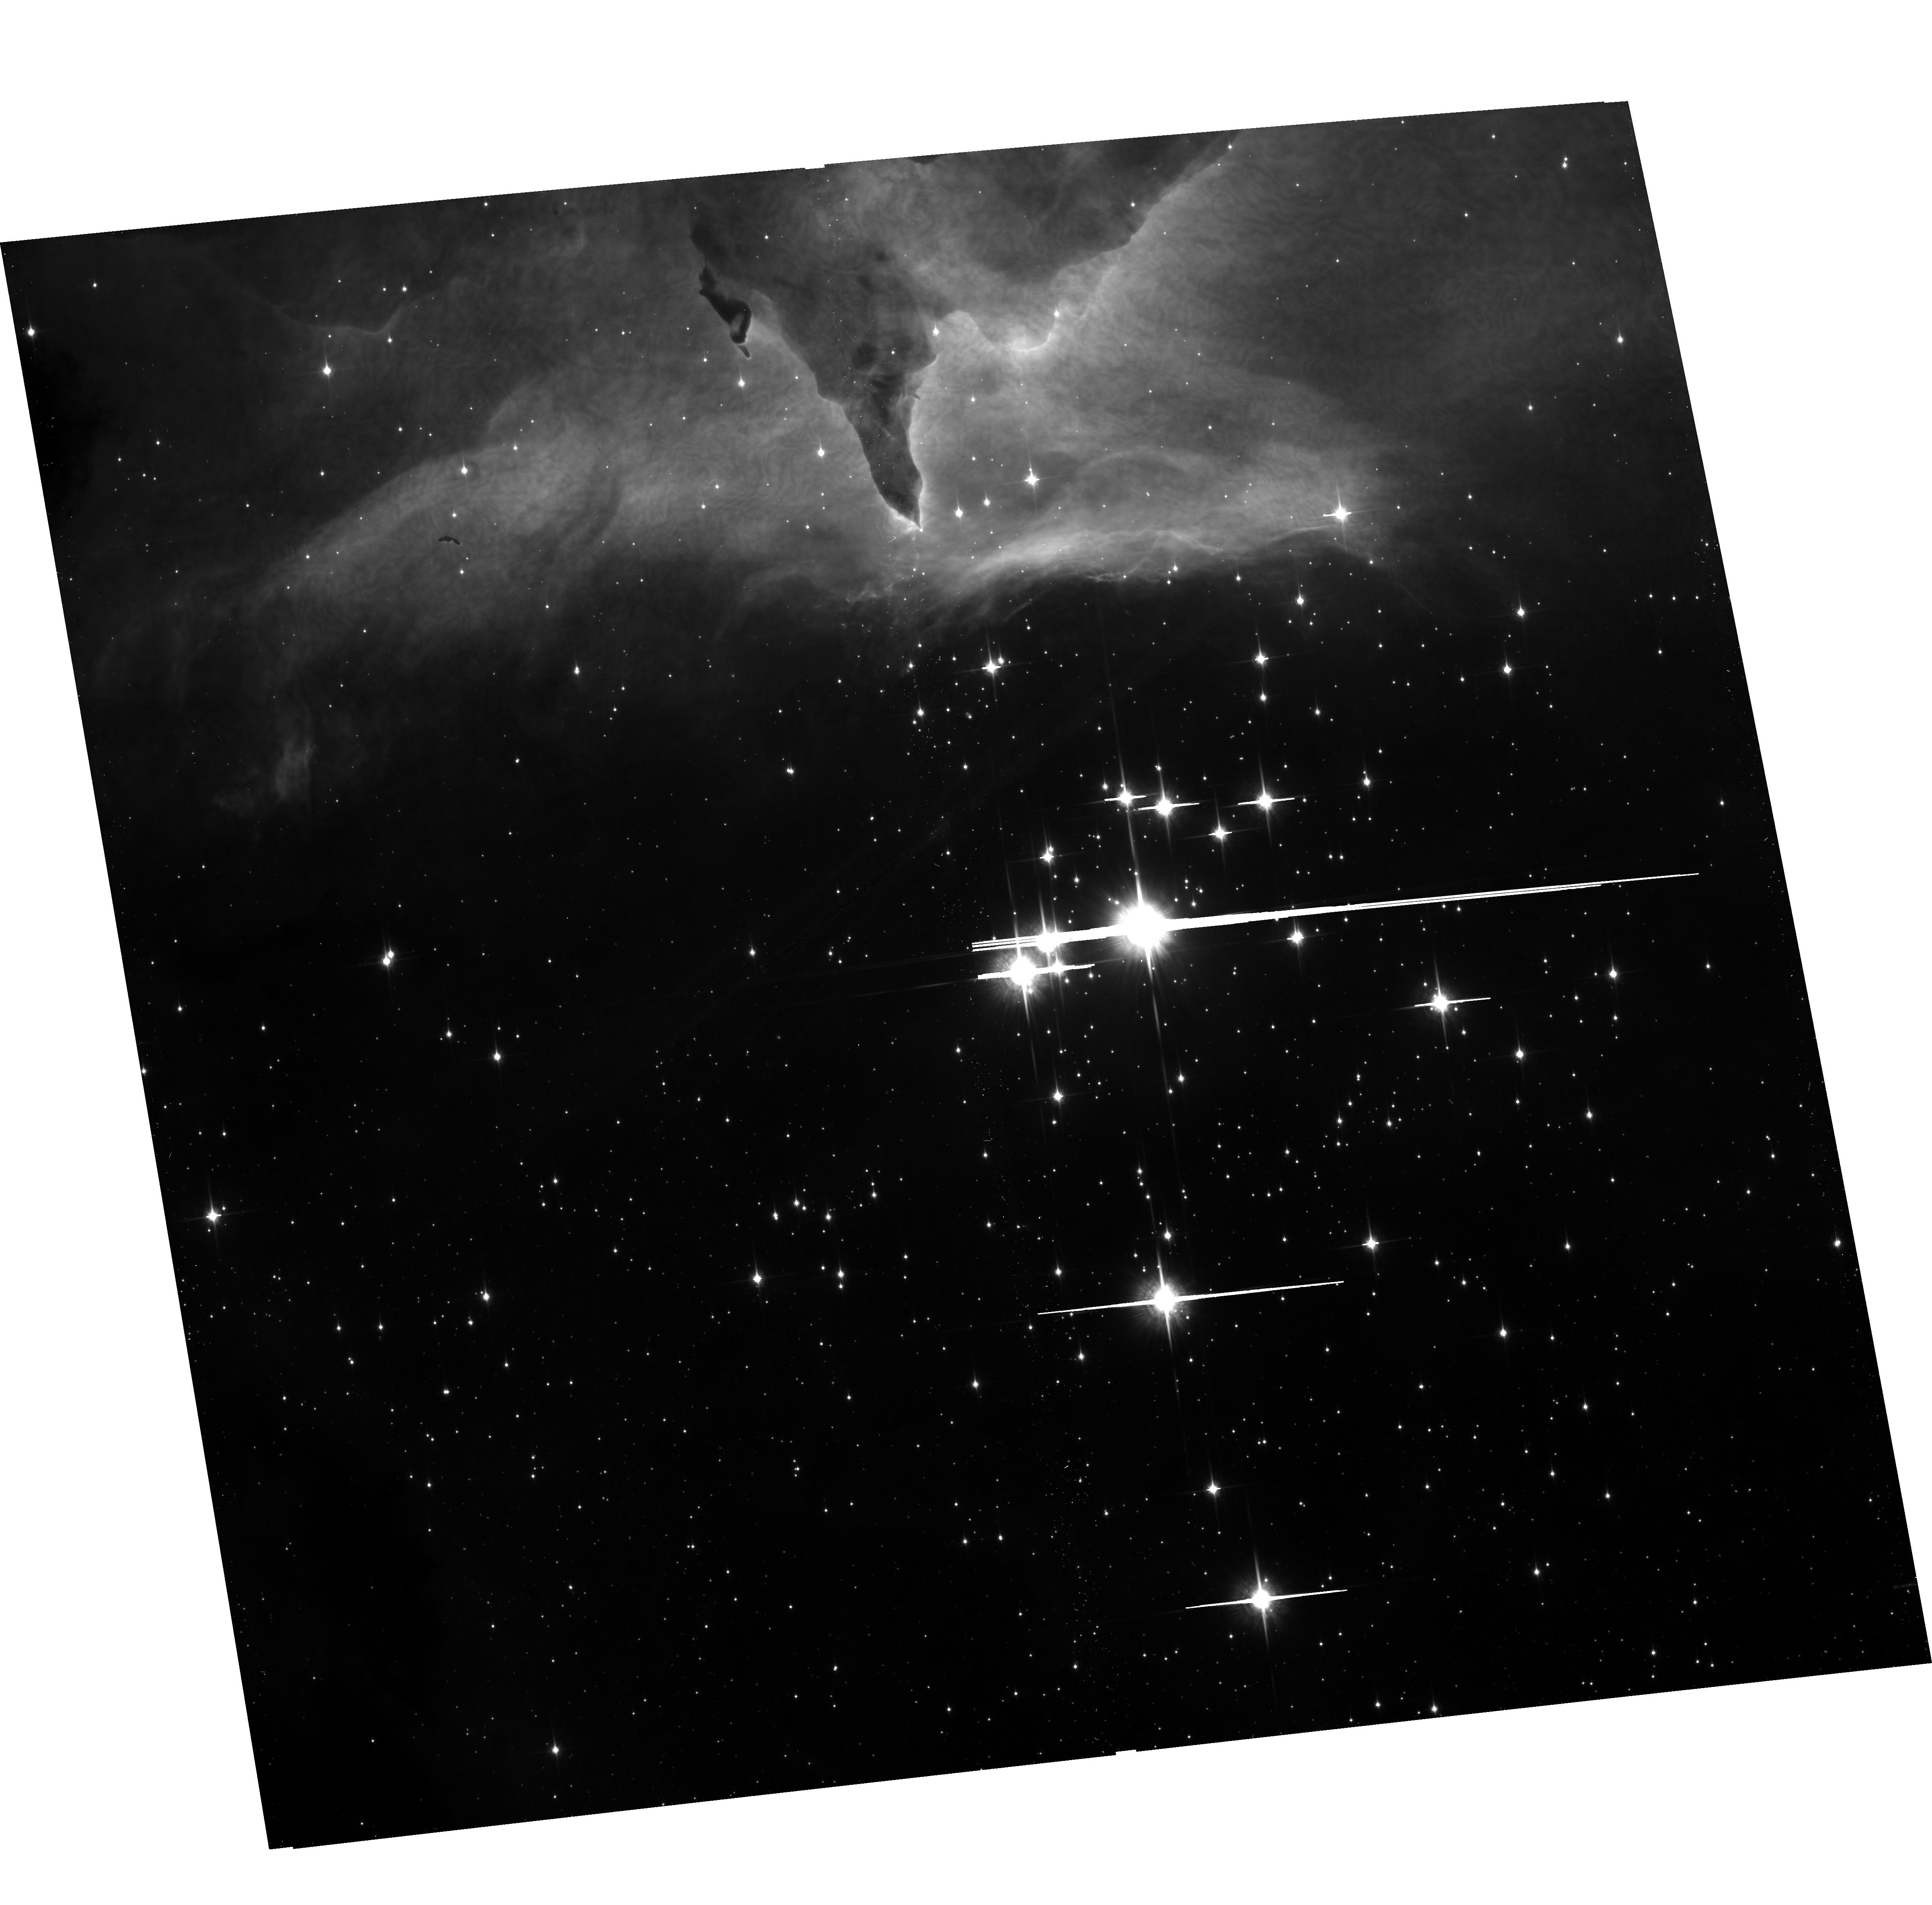
Target: PISMIS24
Instrument: ACS/WFC
Filter: F850LP
Exposure: 11 min
Observation ID: hst_10602_a6_acs_wfc_f850lp_j9eua6

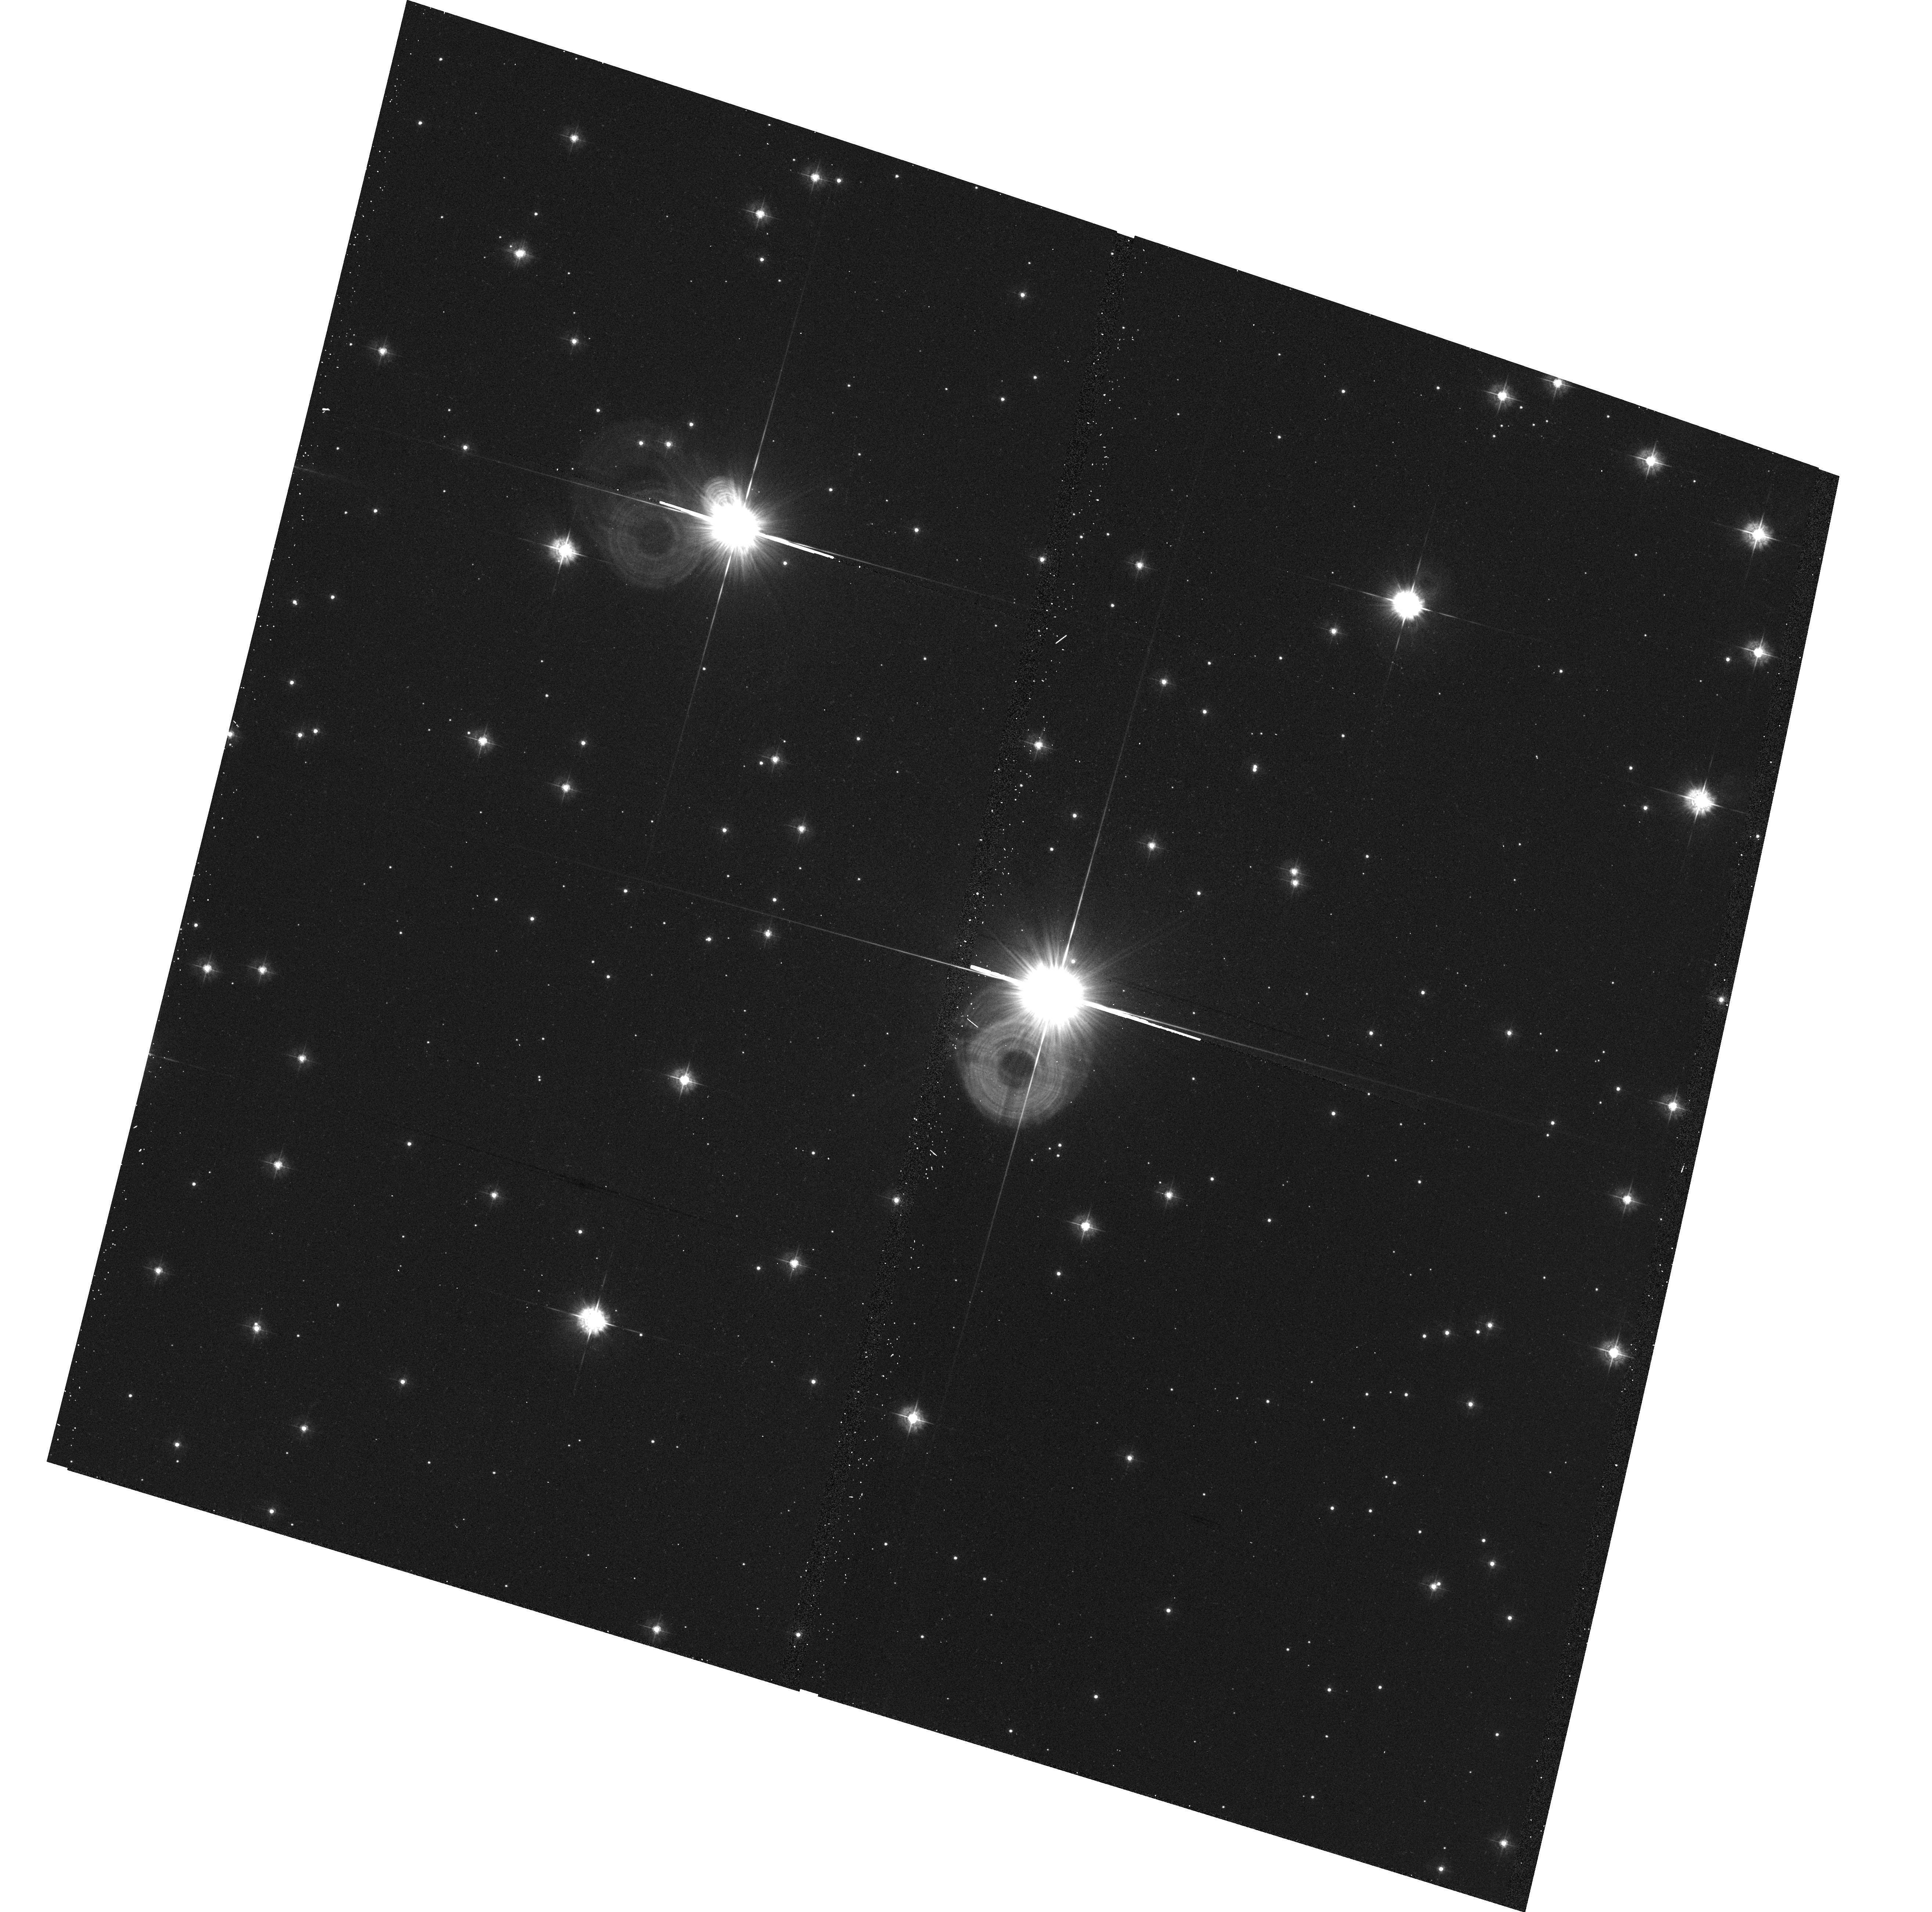
Target: HD64568
Instrument: ACS/WFC
Filter: F435W
Exposure: 7 min
Observation ID: hst_10602_a7_acs_wfc_f435w_j9eua7

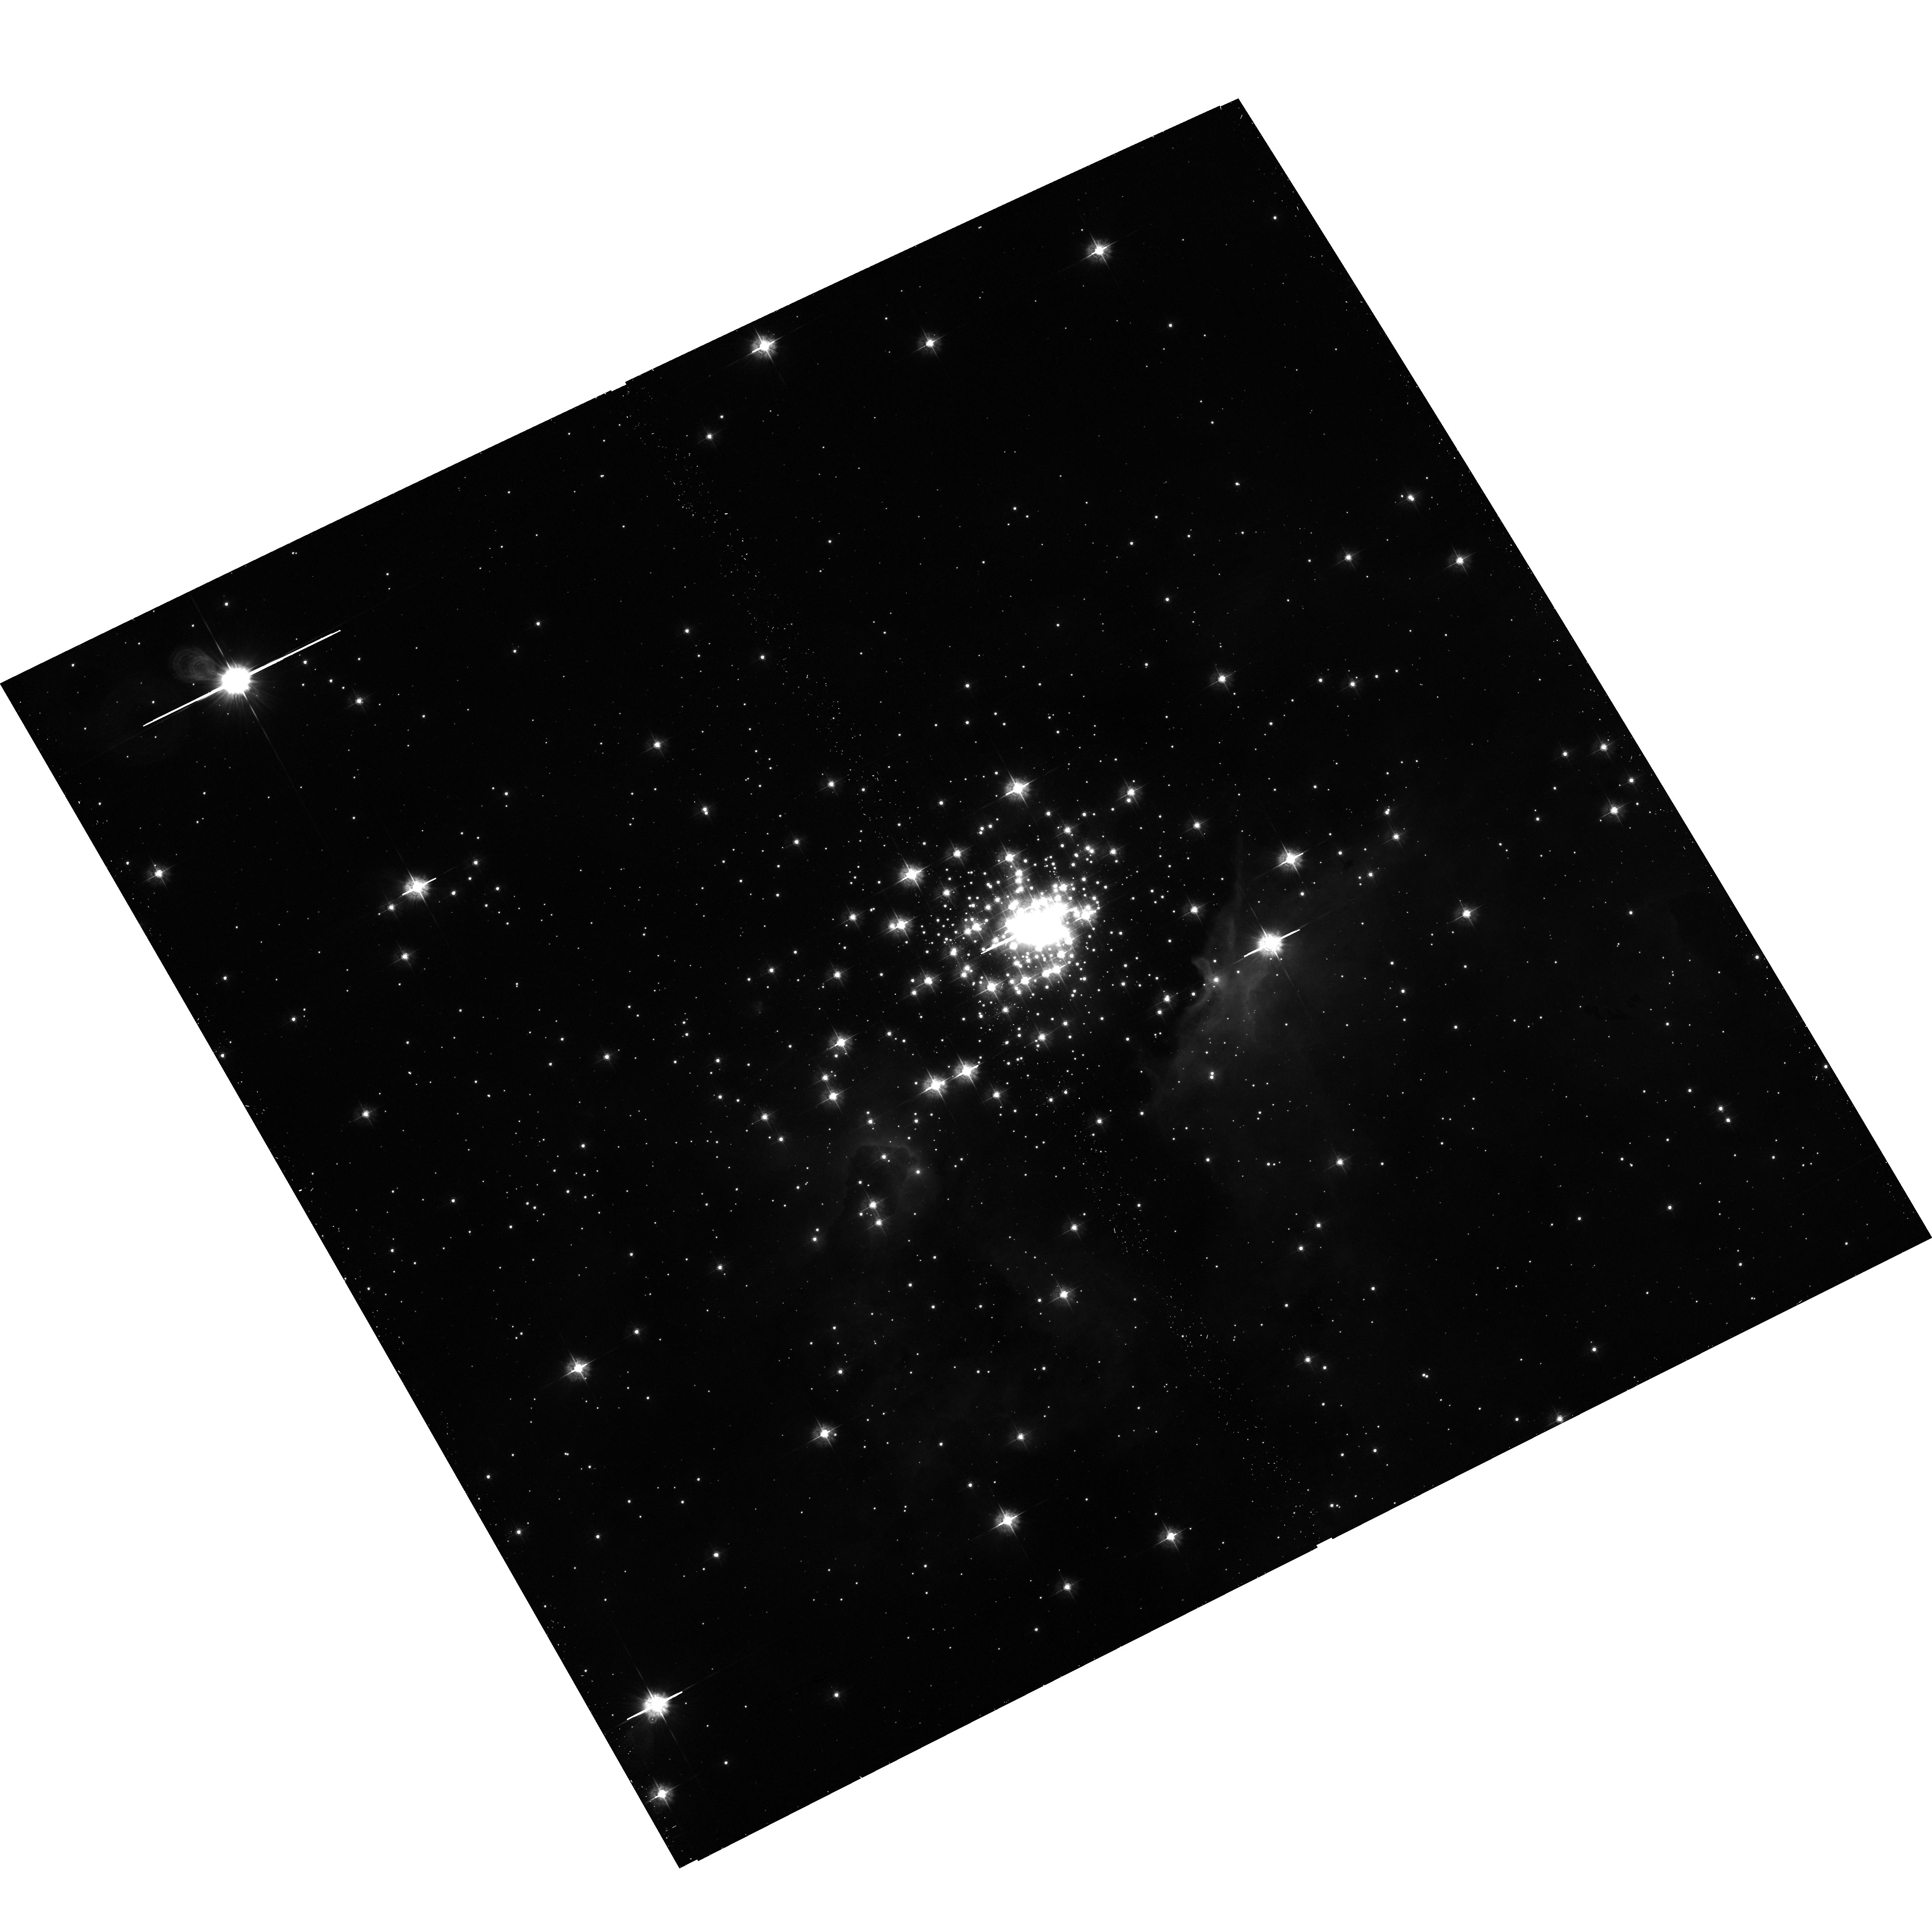
Target: NGC3603
Instrument: ACS/WFC
Filter: F435W
Exposure: 12 min
Observation ID: hst_10602_a5_acs_wfc_f435w_j9eua5

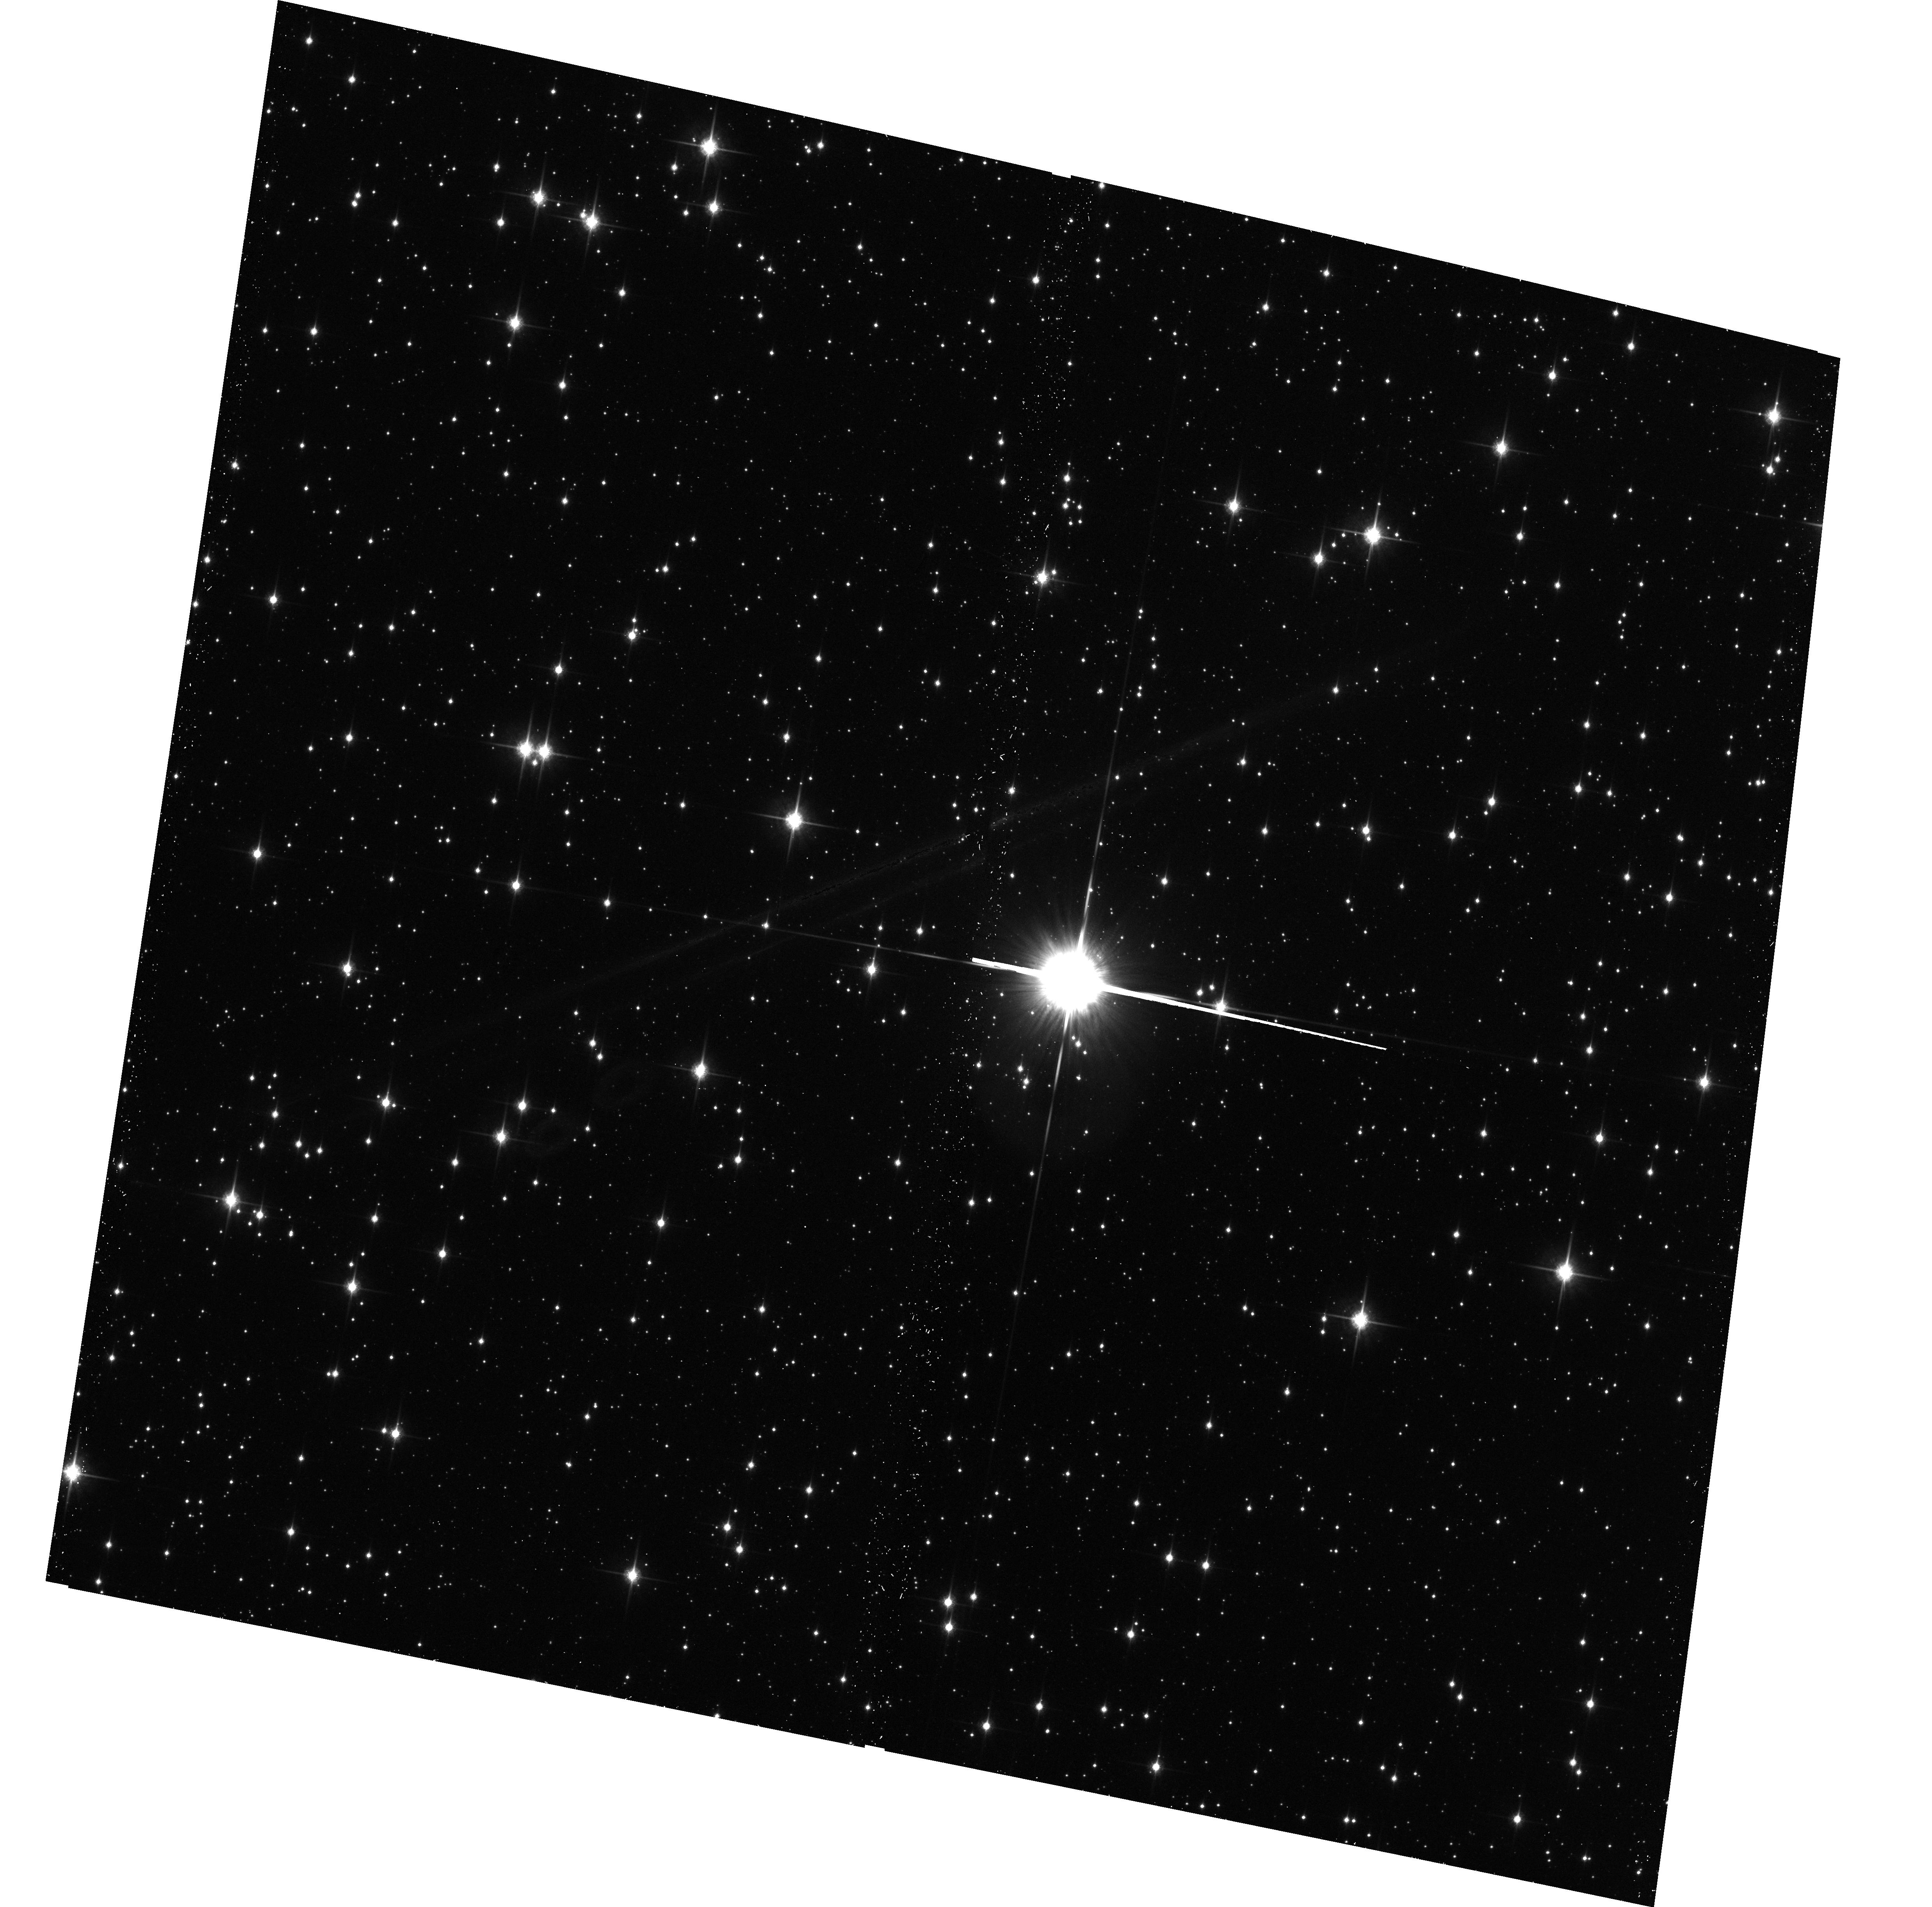
Target: HDE228766
Instrument: ACS/WFC
Filter: F850LP
Exposure: 11 min
Observation ID: hst_10602_b1_acs_wfc_f850lp_j9eub1

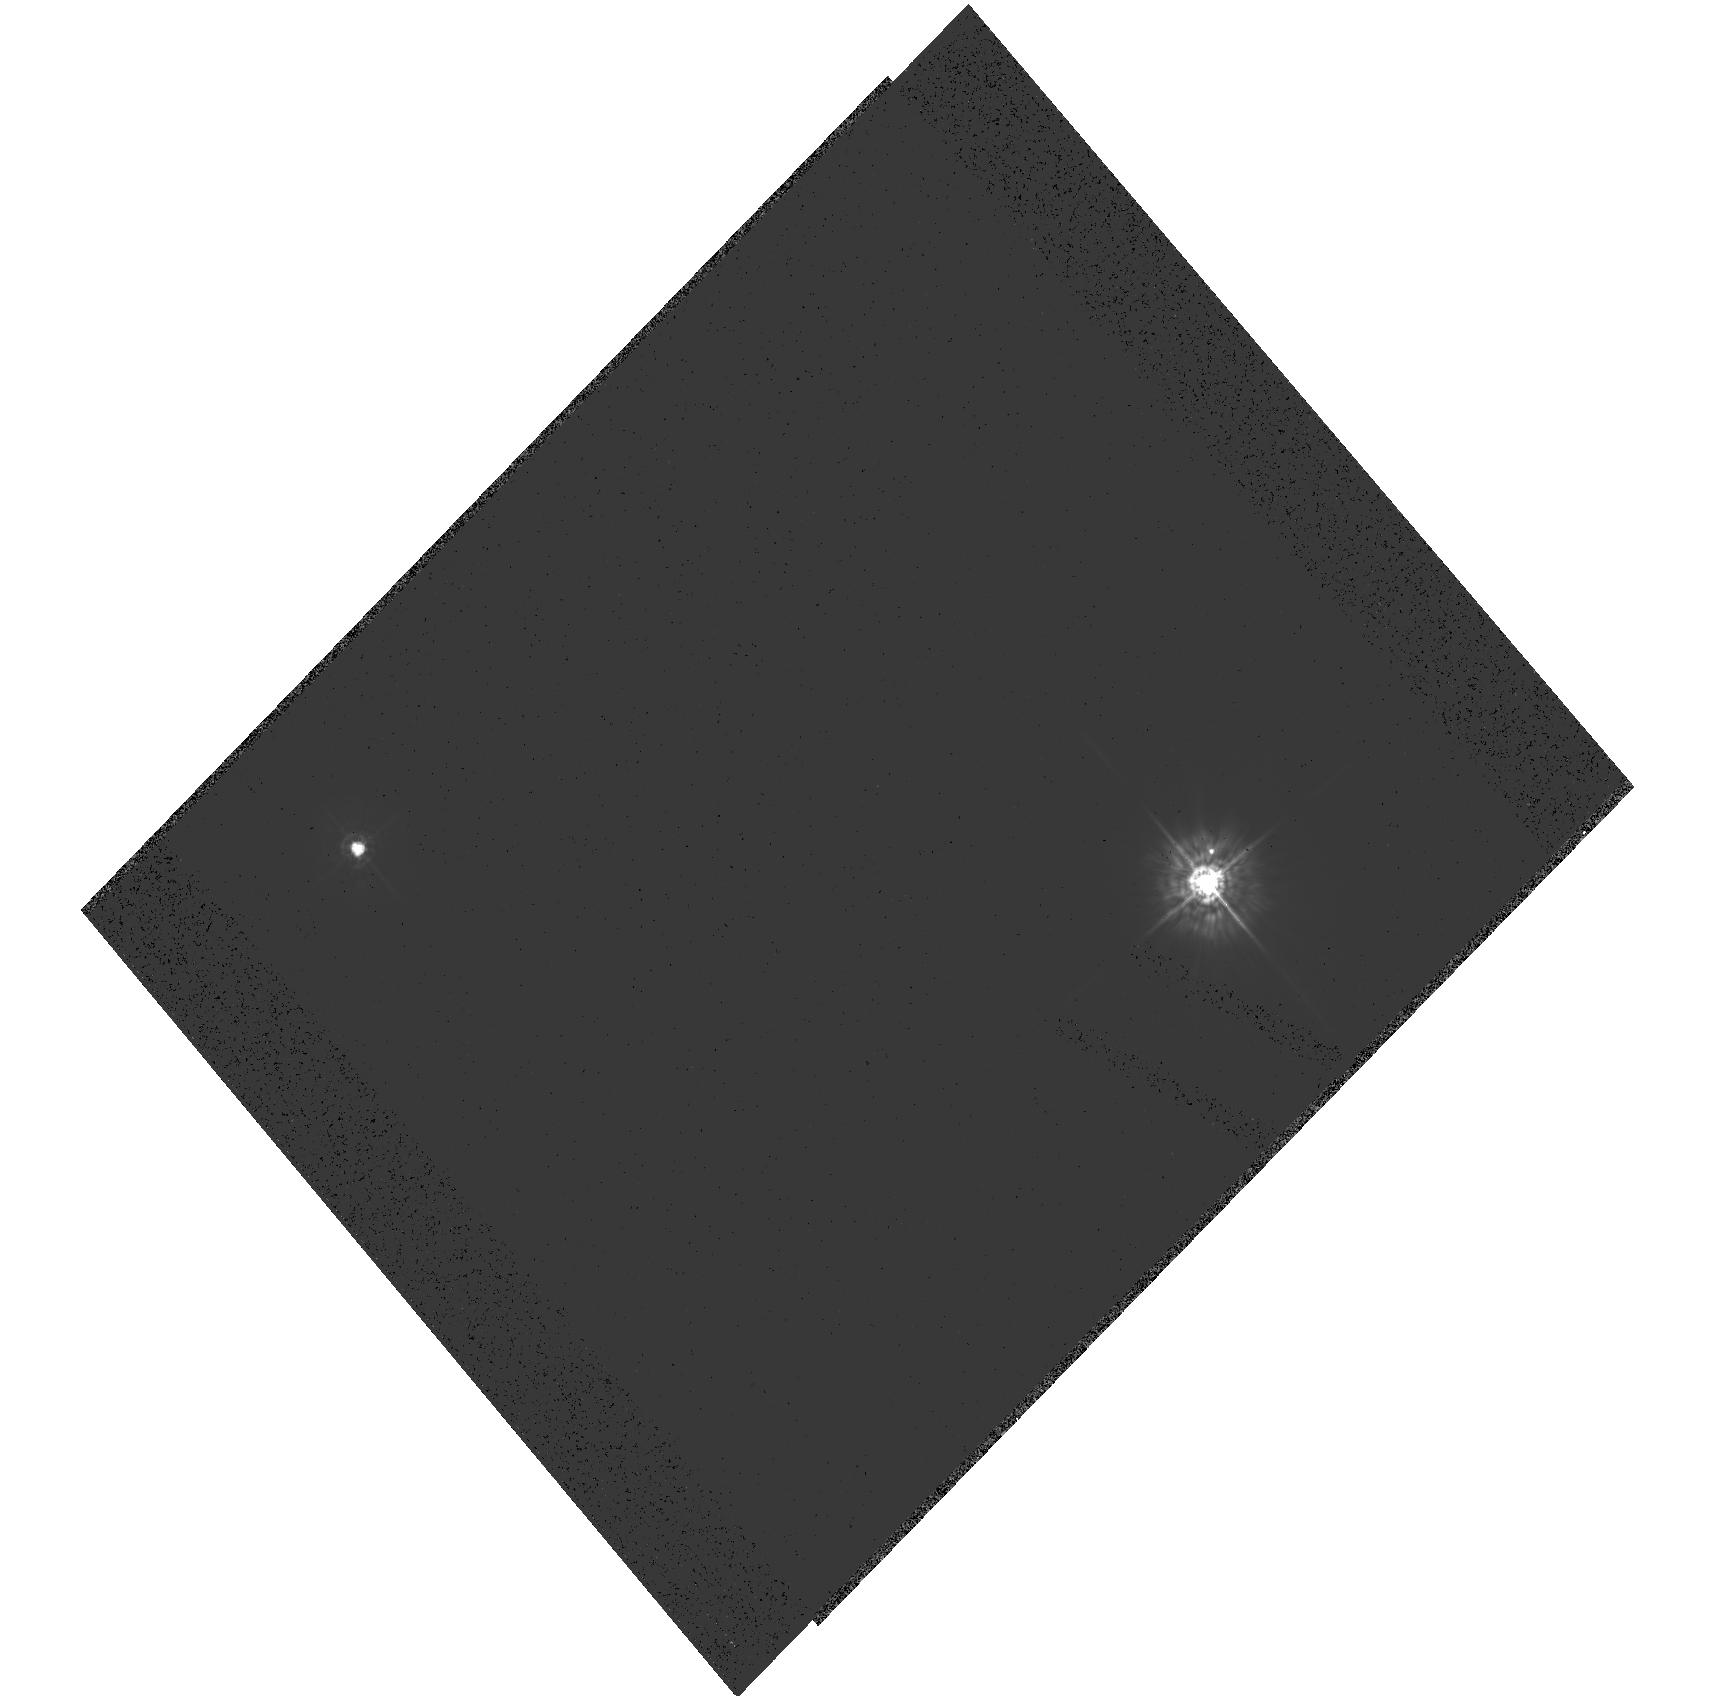
Target: MJ257
Instrument: ACS/HRC
Filter: F330W
Exposure: 2 min
Observation ID: hst_10602_04_acs_hrc_f330w_j9eu04

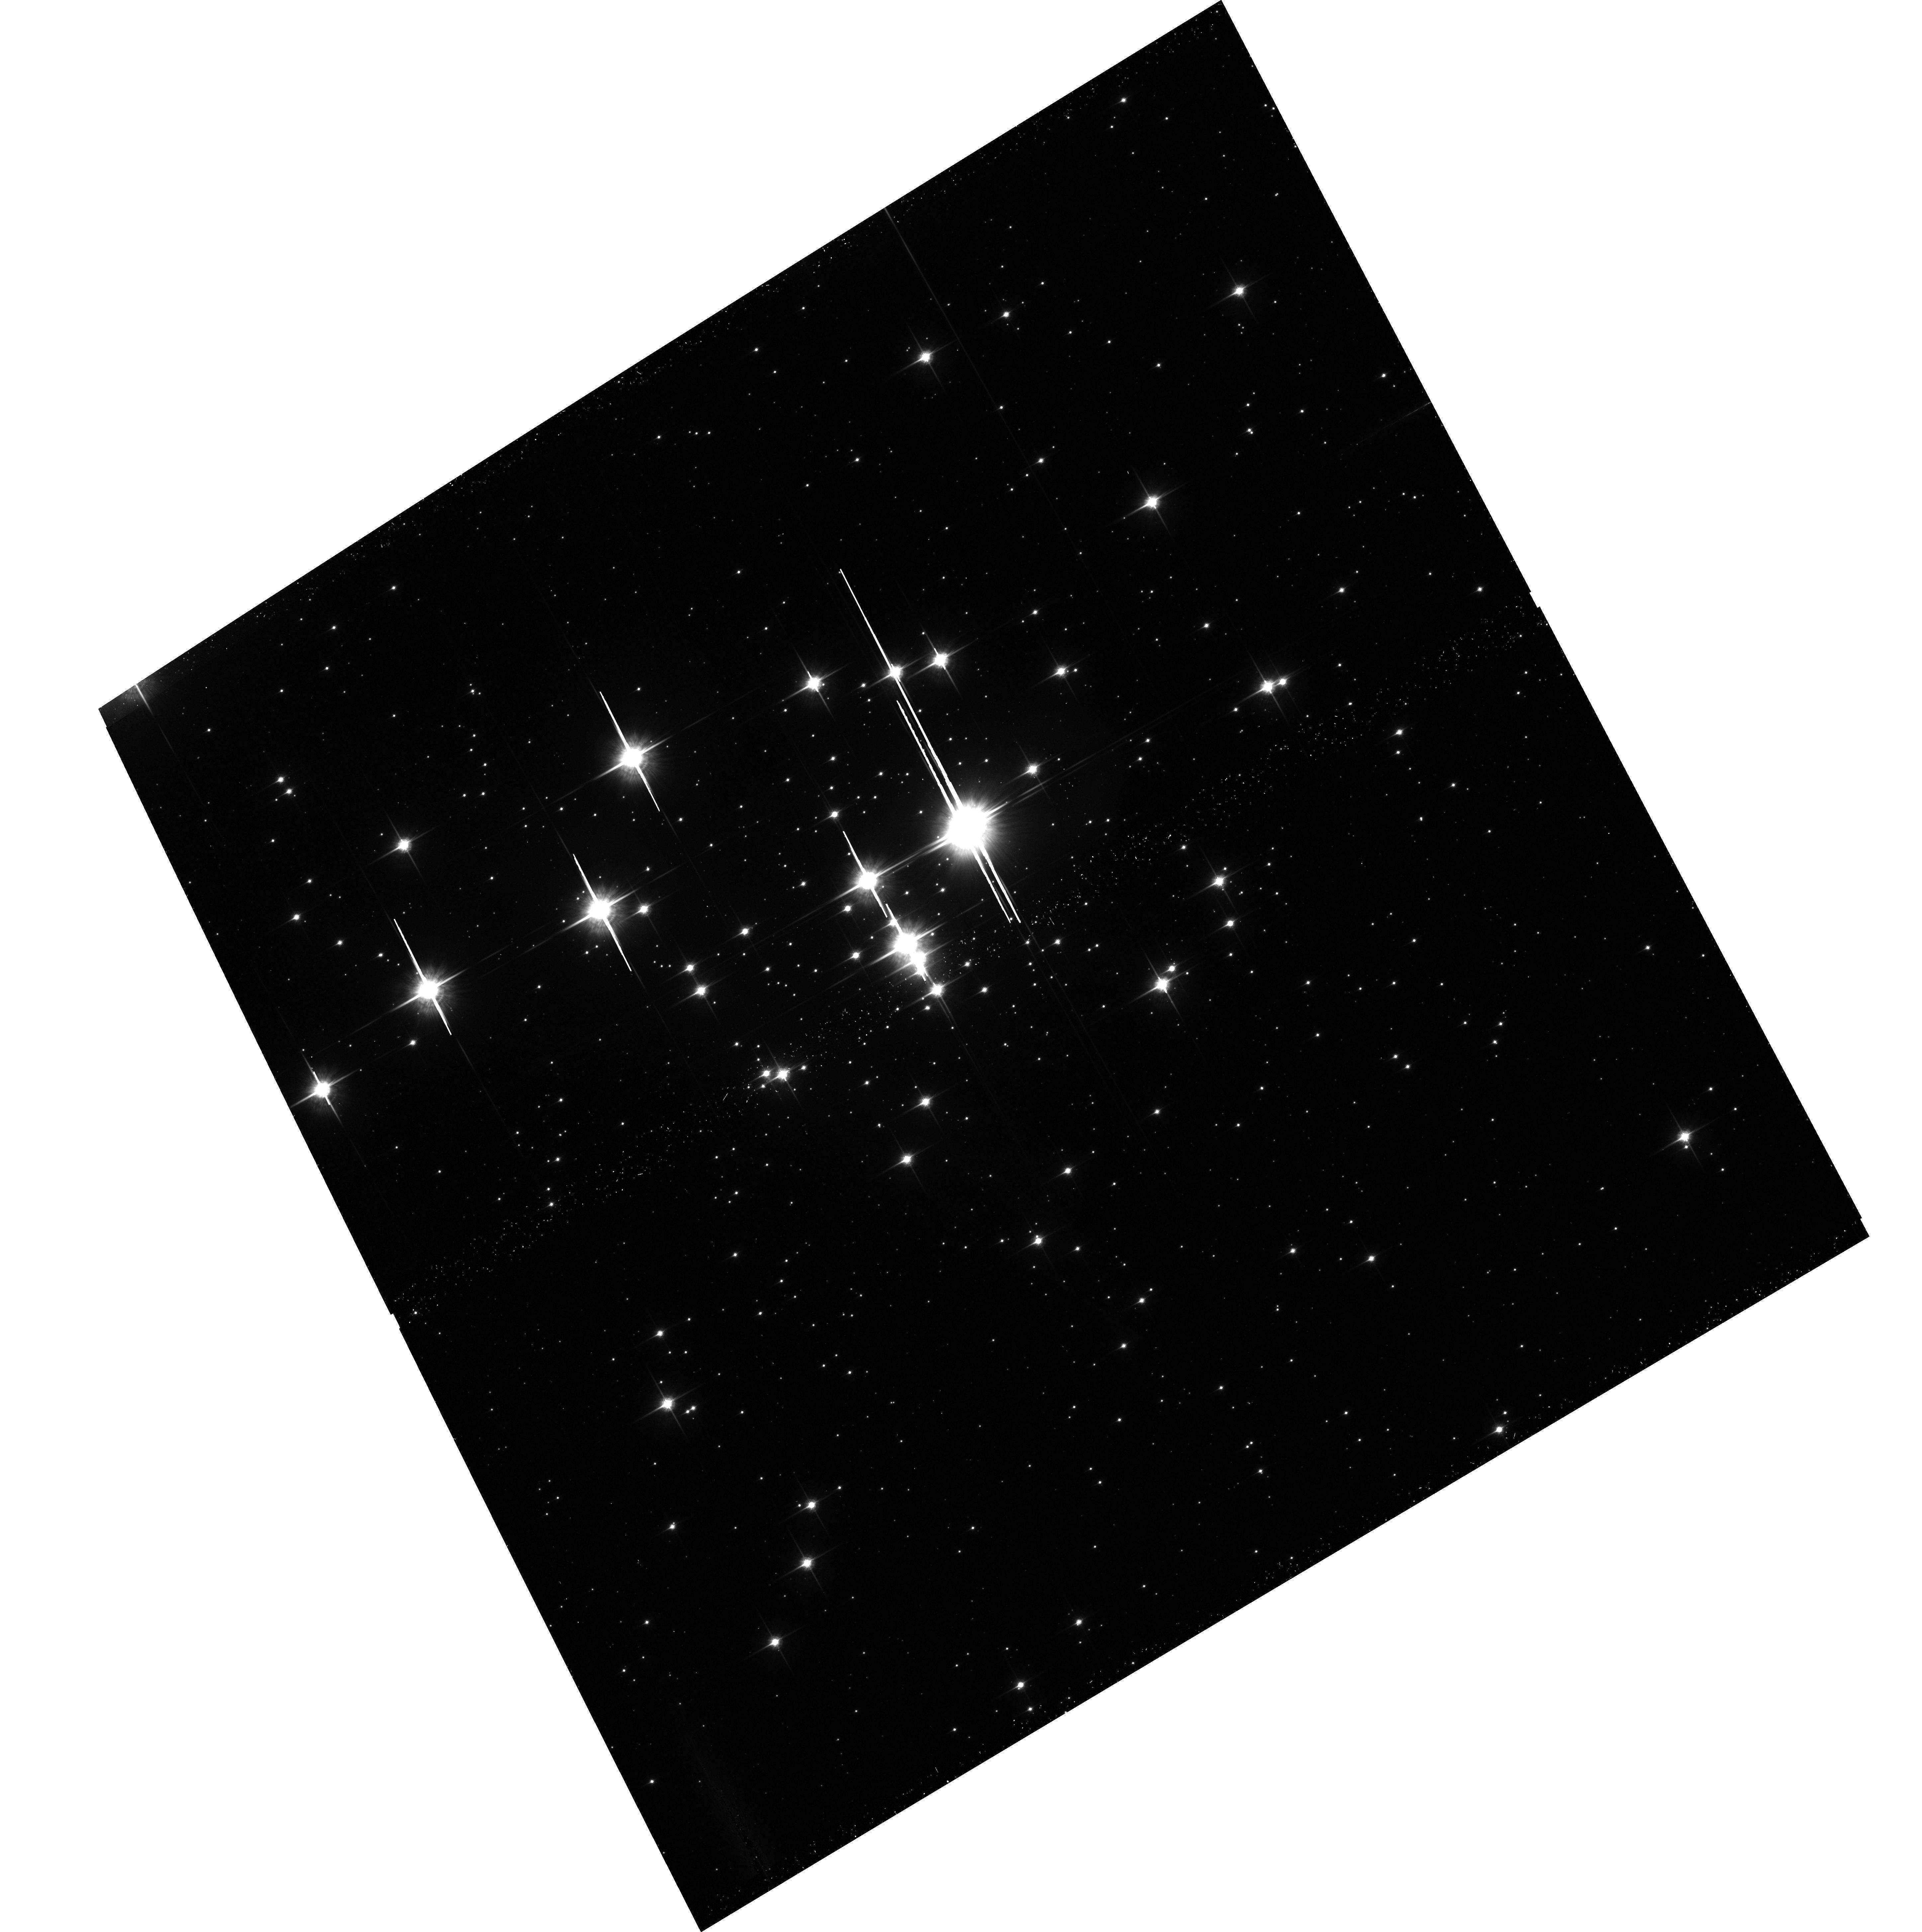
Target: CYGOB2-22A
Instrument: ACS/WFC
Filter: F850LP
Exposure: 11 min
Observation ID: hst_10602_a0_acs_wfc_f850lp_j9eua0

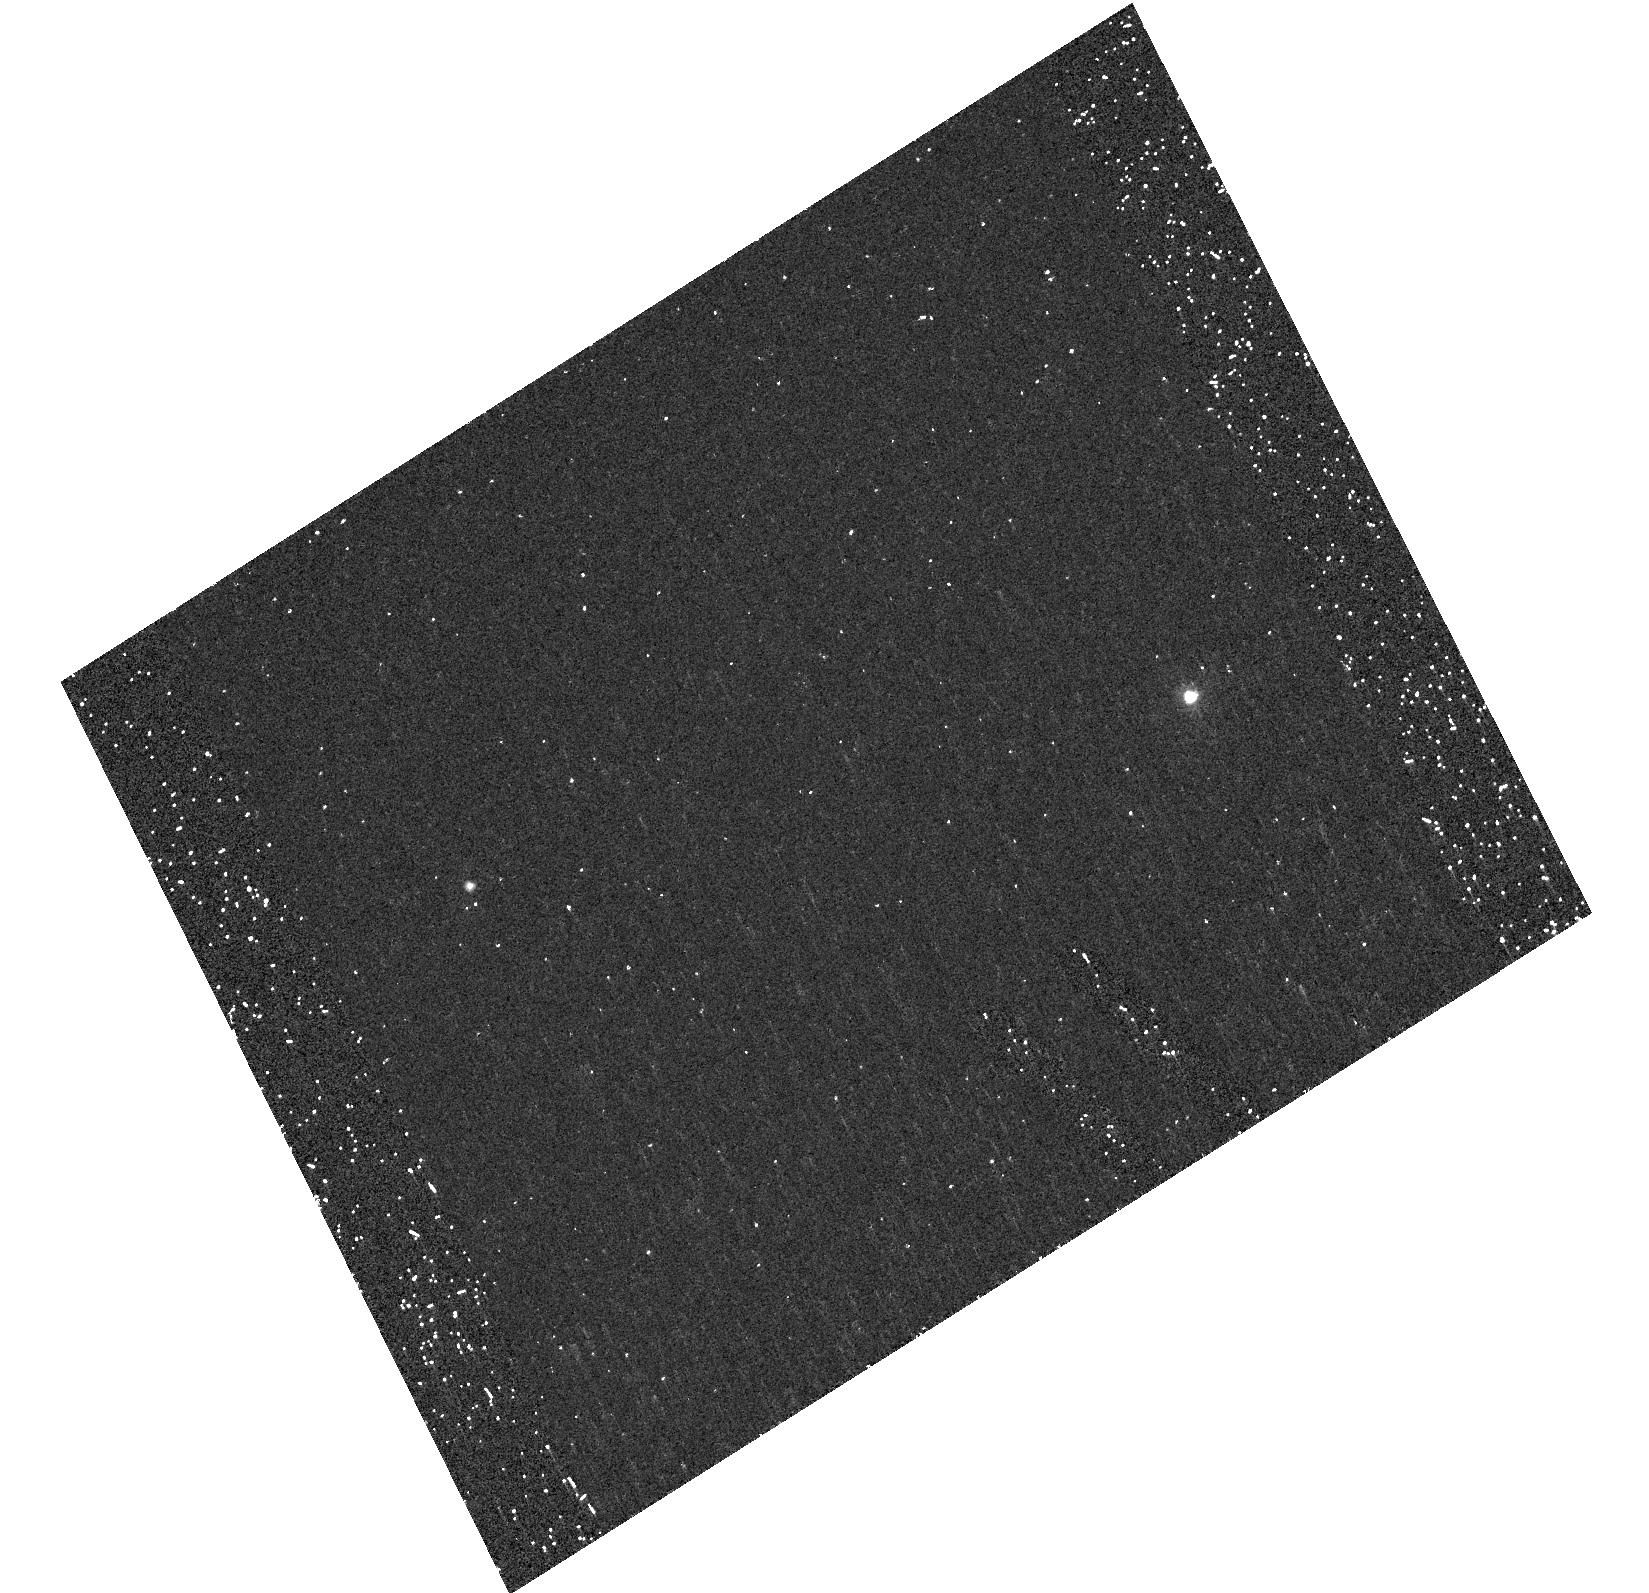
Target: CYGOB2-7
Instrument: ACS/HRC
Filter: F220W
Exposure: 12 min
Observation ID: hst_10602_09_acs_hrc_f220w_j9eu09

A Complete Multiplicity Survey of Galactic O2/O3/O3.5 Stars with ACS (PI: Maiz Apellaniz, Jesus)

Massive stars are preferentially formed in compact multiple systems and clusters and many of them remain spatially unresolved to date, even in our Galaxy. This has hindered the determination of the stellar upper mass limit. The lack of an accurate knowledge of the multiplicity of massive stars can also introduce biases in the calculation of the IMF at its high-mass end. We have recently used ACS/HRC to resolve HD 93129 A, the earliest O-type star known in the Galaxy, into a 55 mas binary. We propose here to extend that work into a complete multi-filter ACS imaging survey of all (20) known O2/O3/O3.5 Galactic stars to characterize the multiplicity of the most massive stars. The data will be combined with existing FGS observations to explore as large a parameter range as possible and to check for consistency. We will also derive the IMF of each system using a crowded-field photometry package and processing the data with CHORIZOS, a code that can derive stellar temperatures, extinctions, and extinction laws from multicolor photometry.